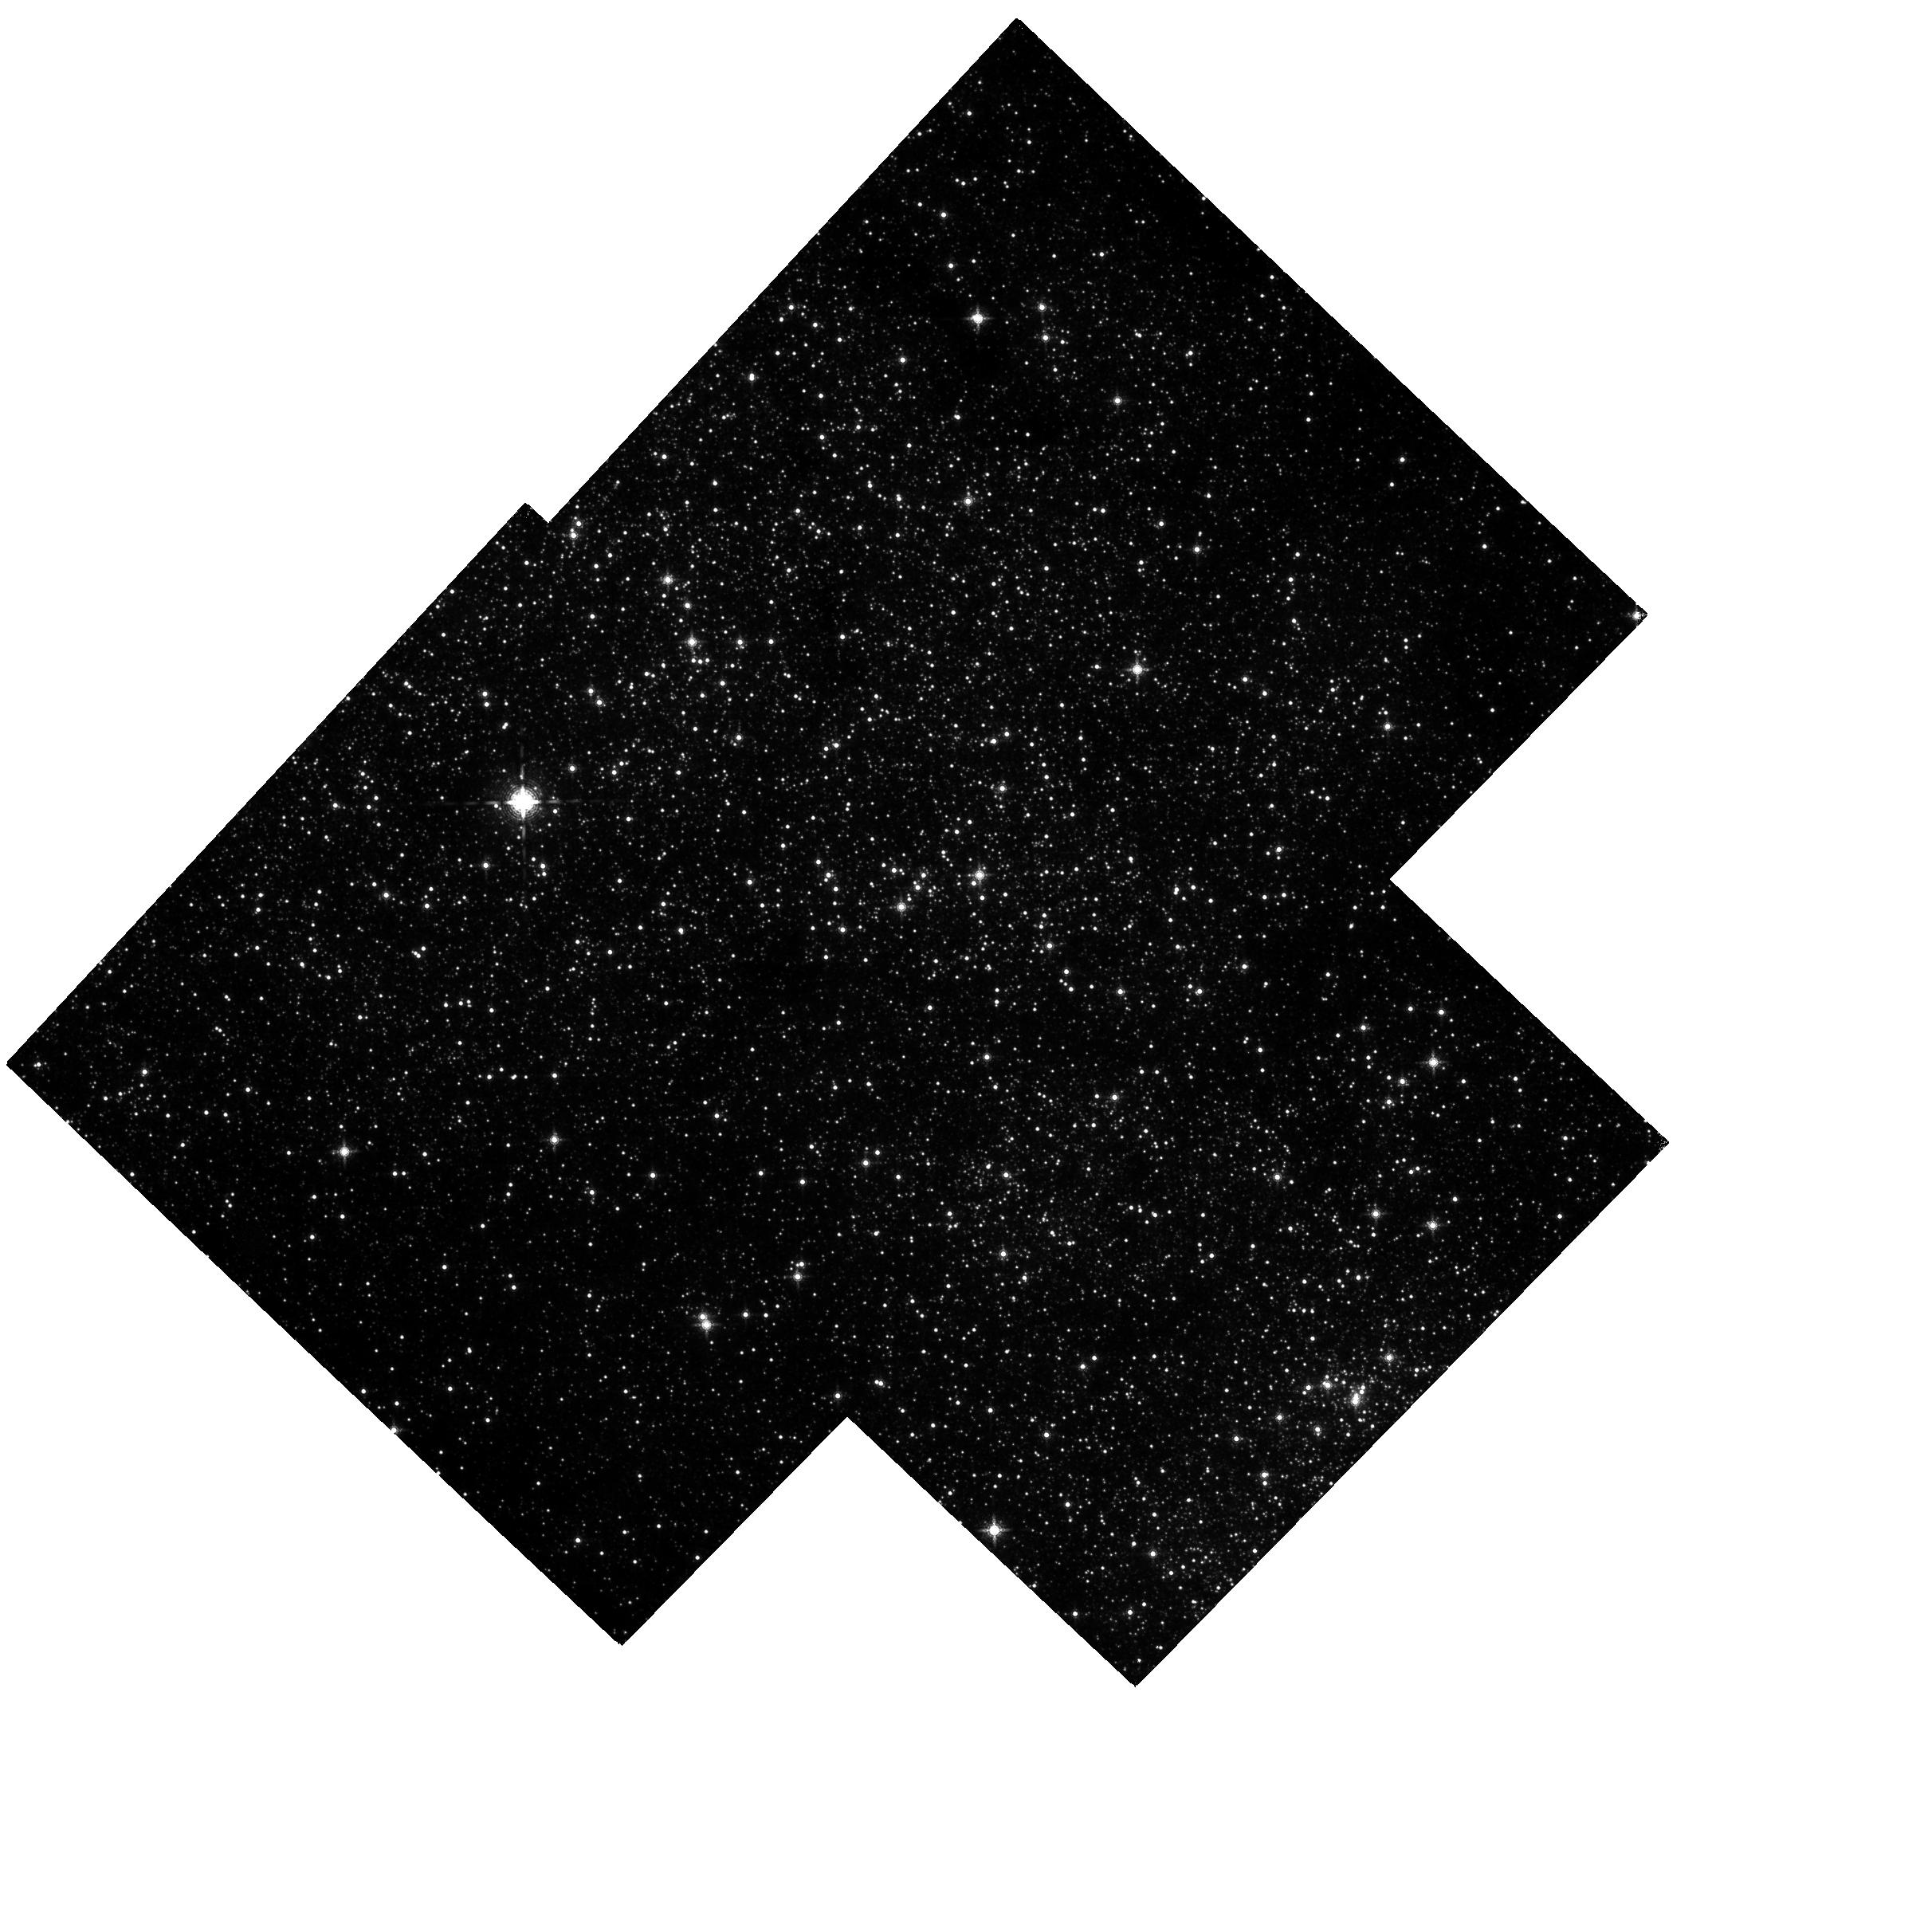
Target: MW-NSC-V38-COPY-1. Instrument: WFC3/IR. Filter: F153M. Exposure: 37 min. Observation ID: hst_12663_d1_wfc3_ir_f153m_ibped1

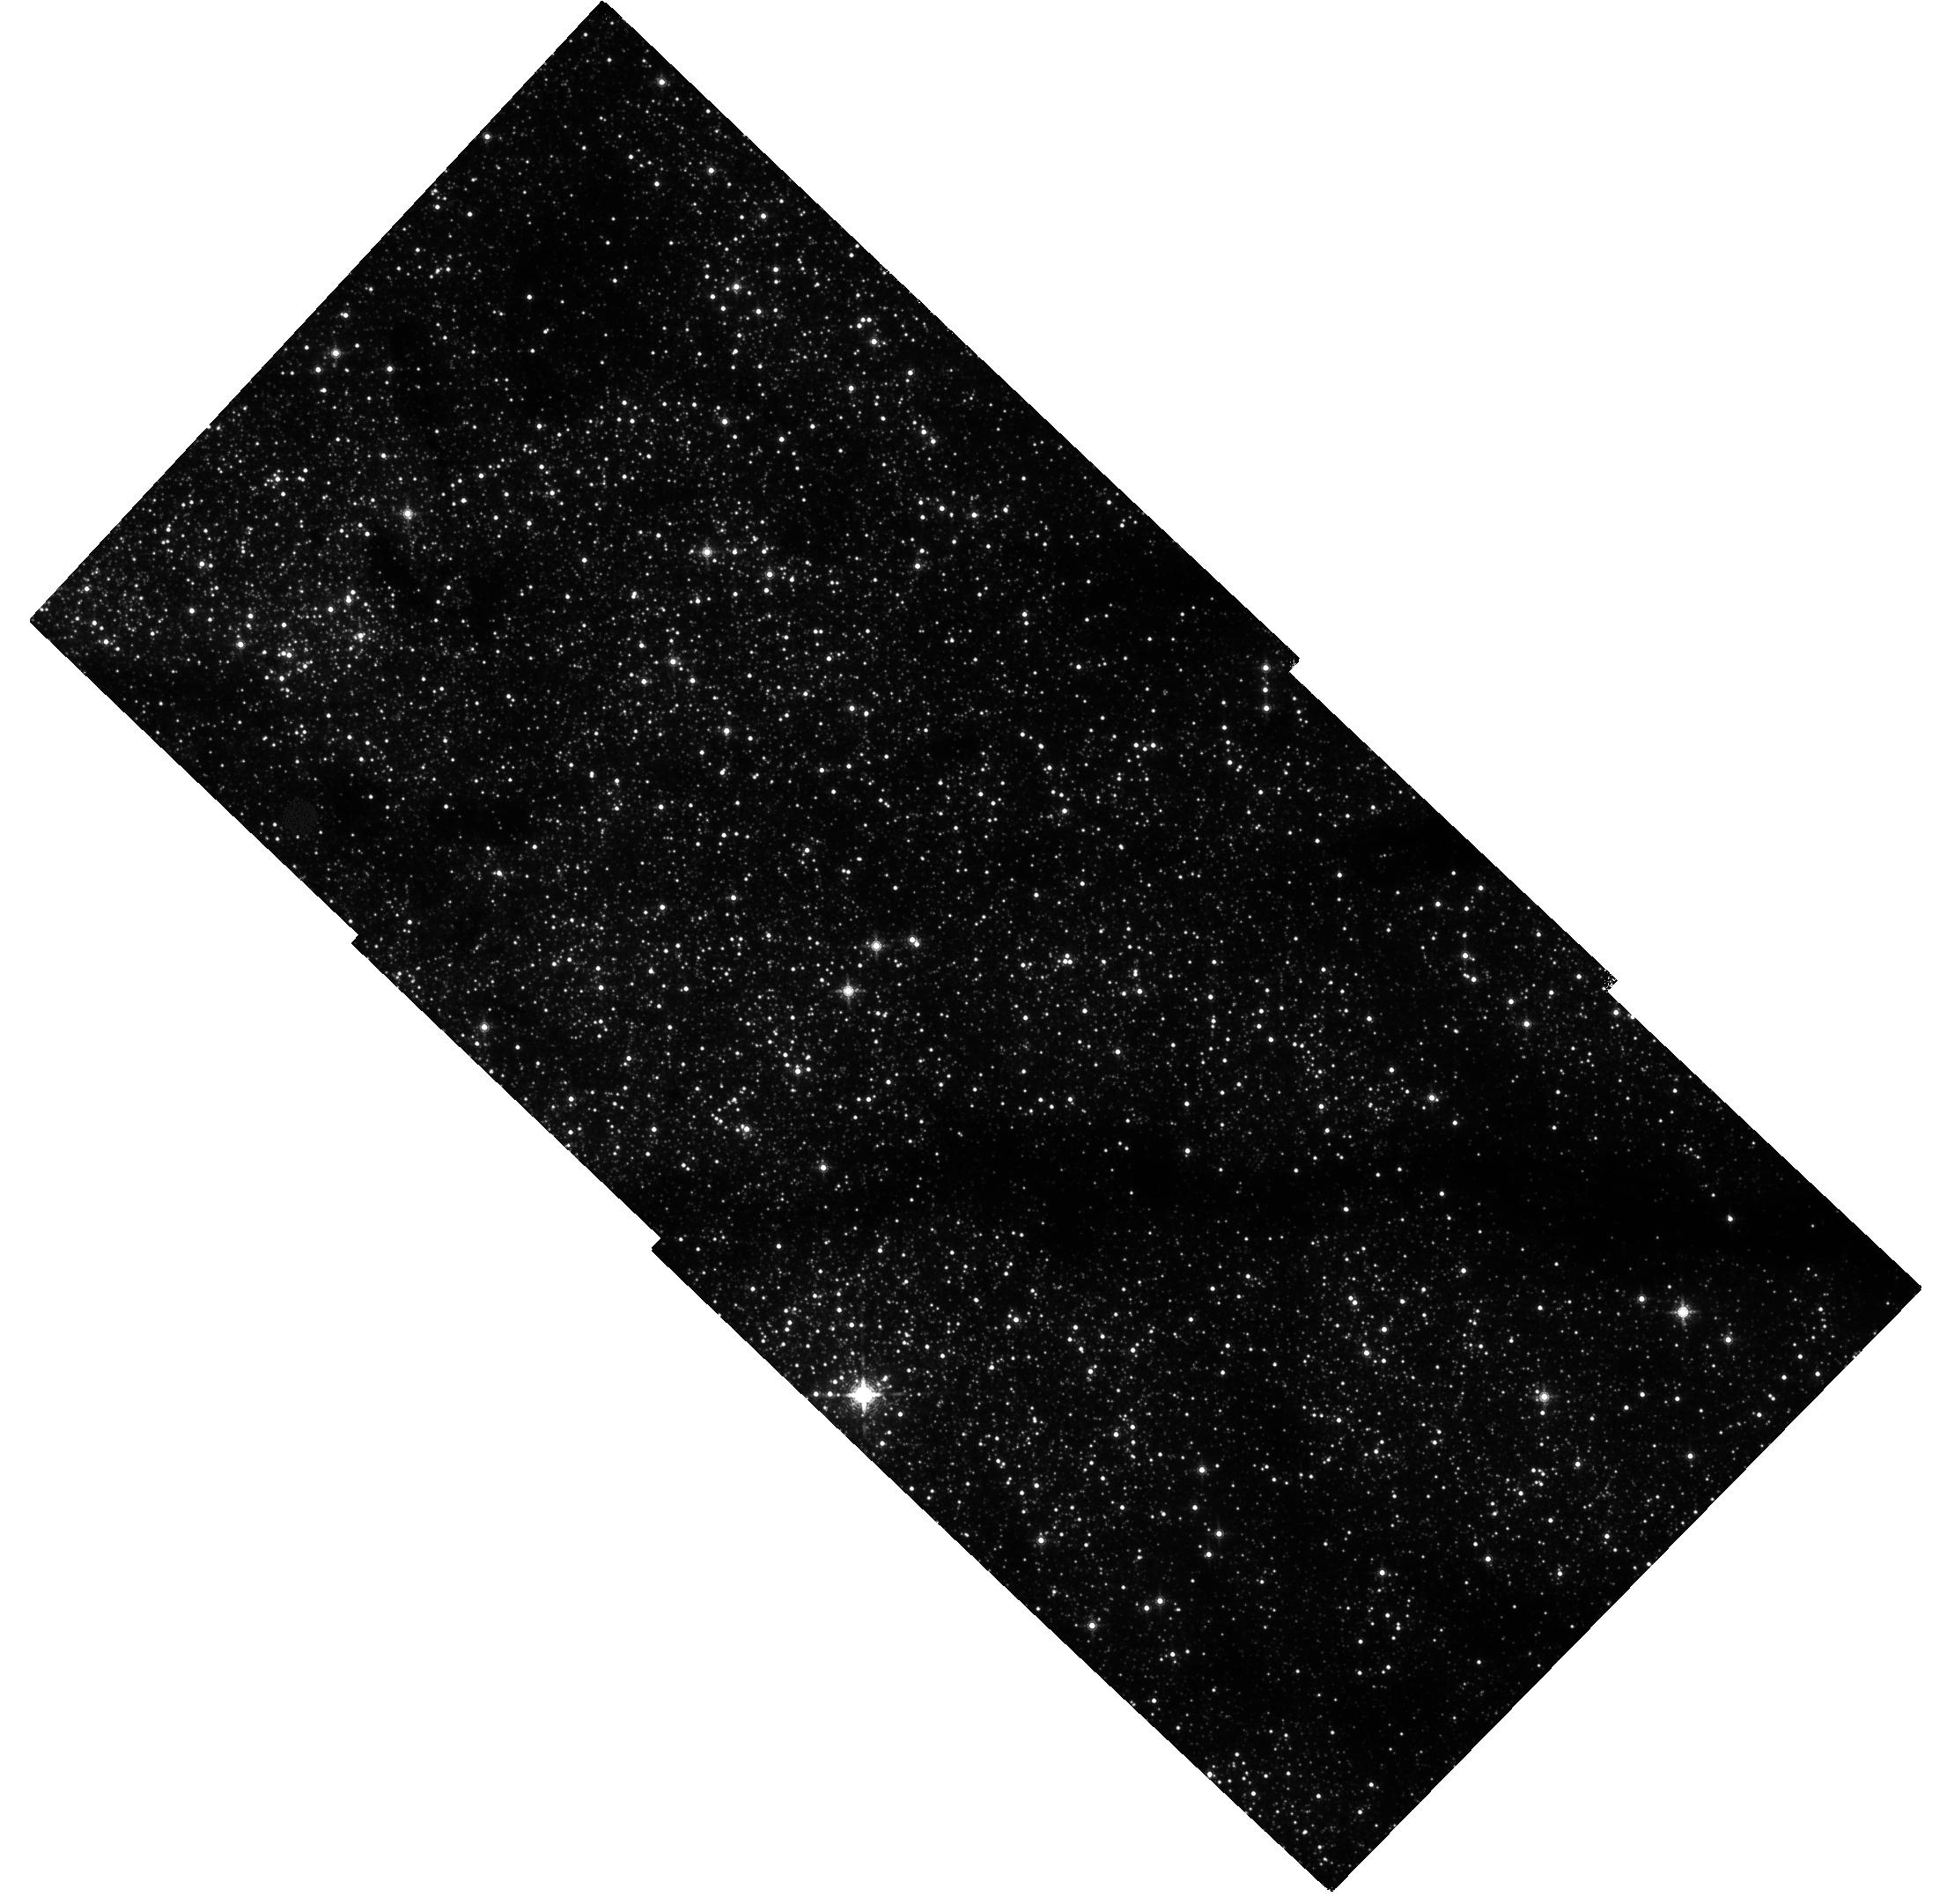
Target: MW-NSC-V43. Instrument: WFC3/IR. Filter: F153M. Exposure: 37 min. Observation ID: hst_12663_b1_wfc3_ir_f153m_ibpeb1

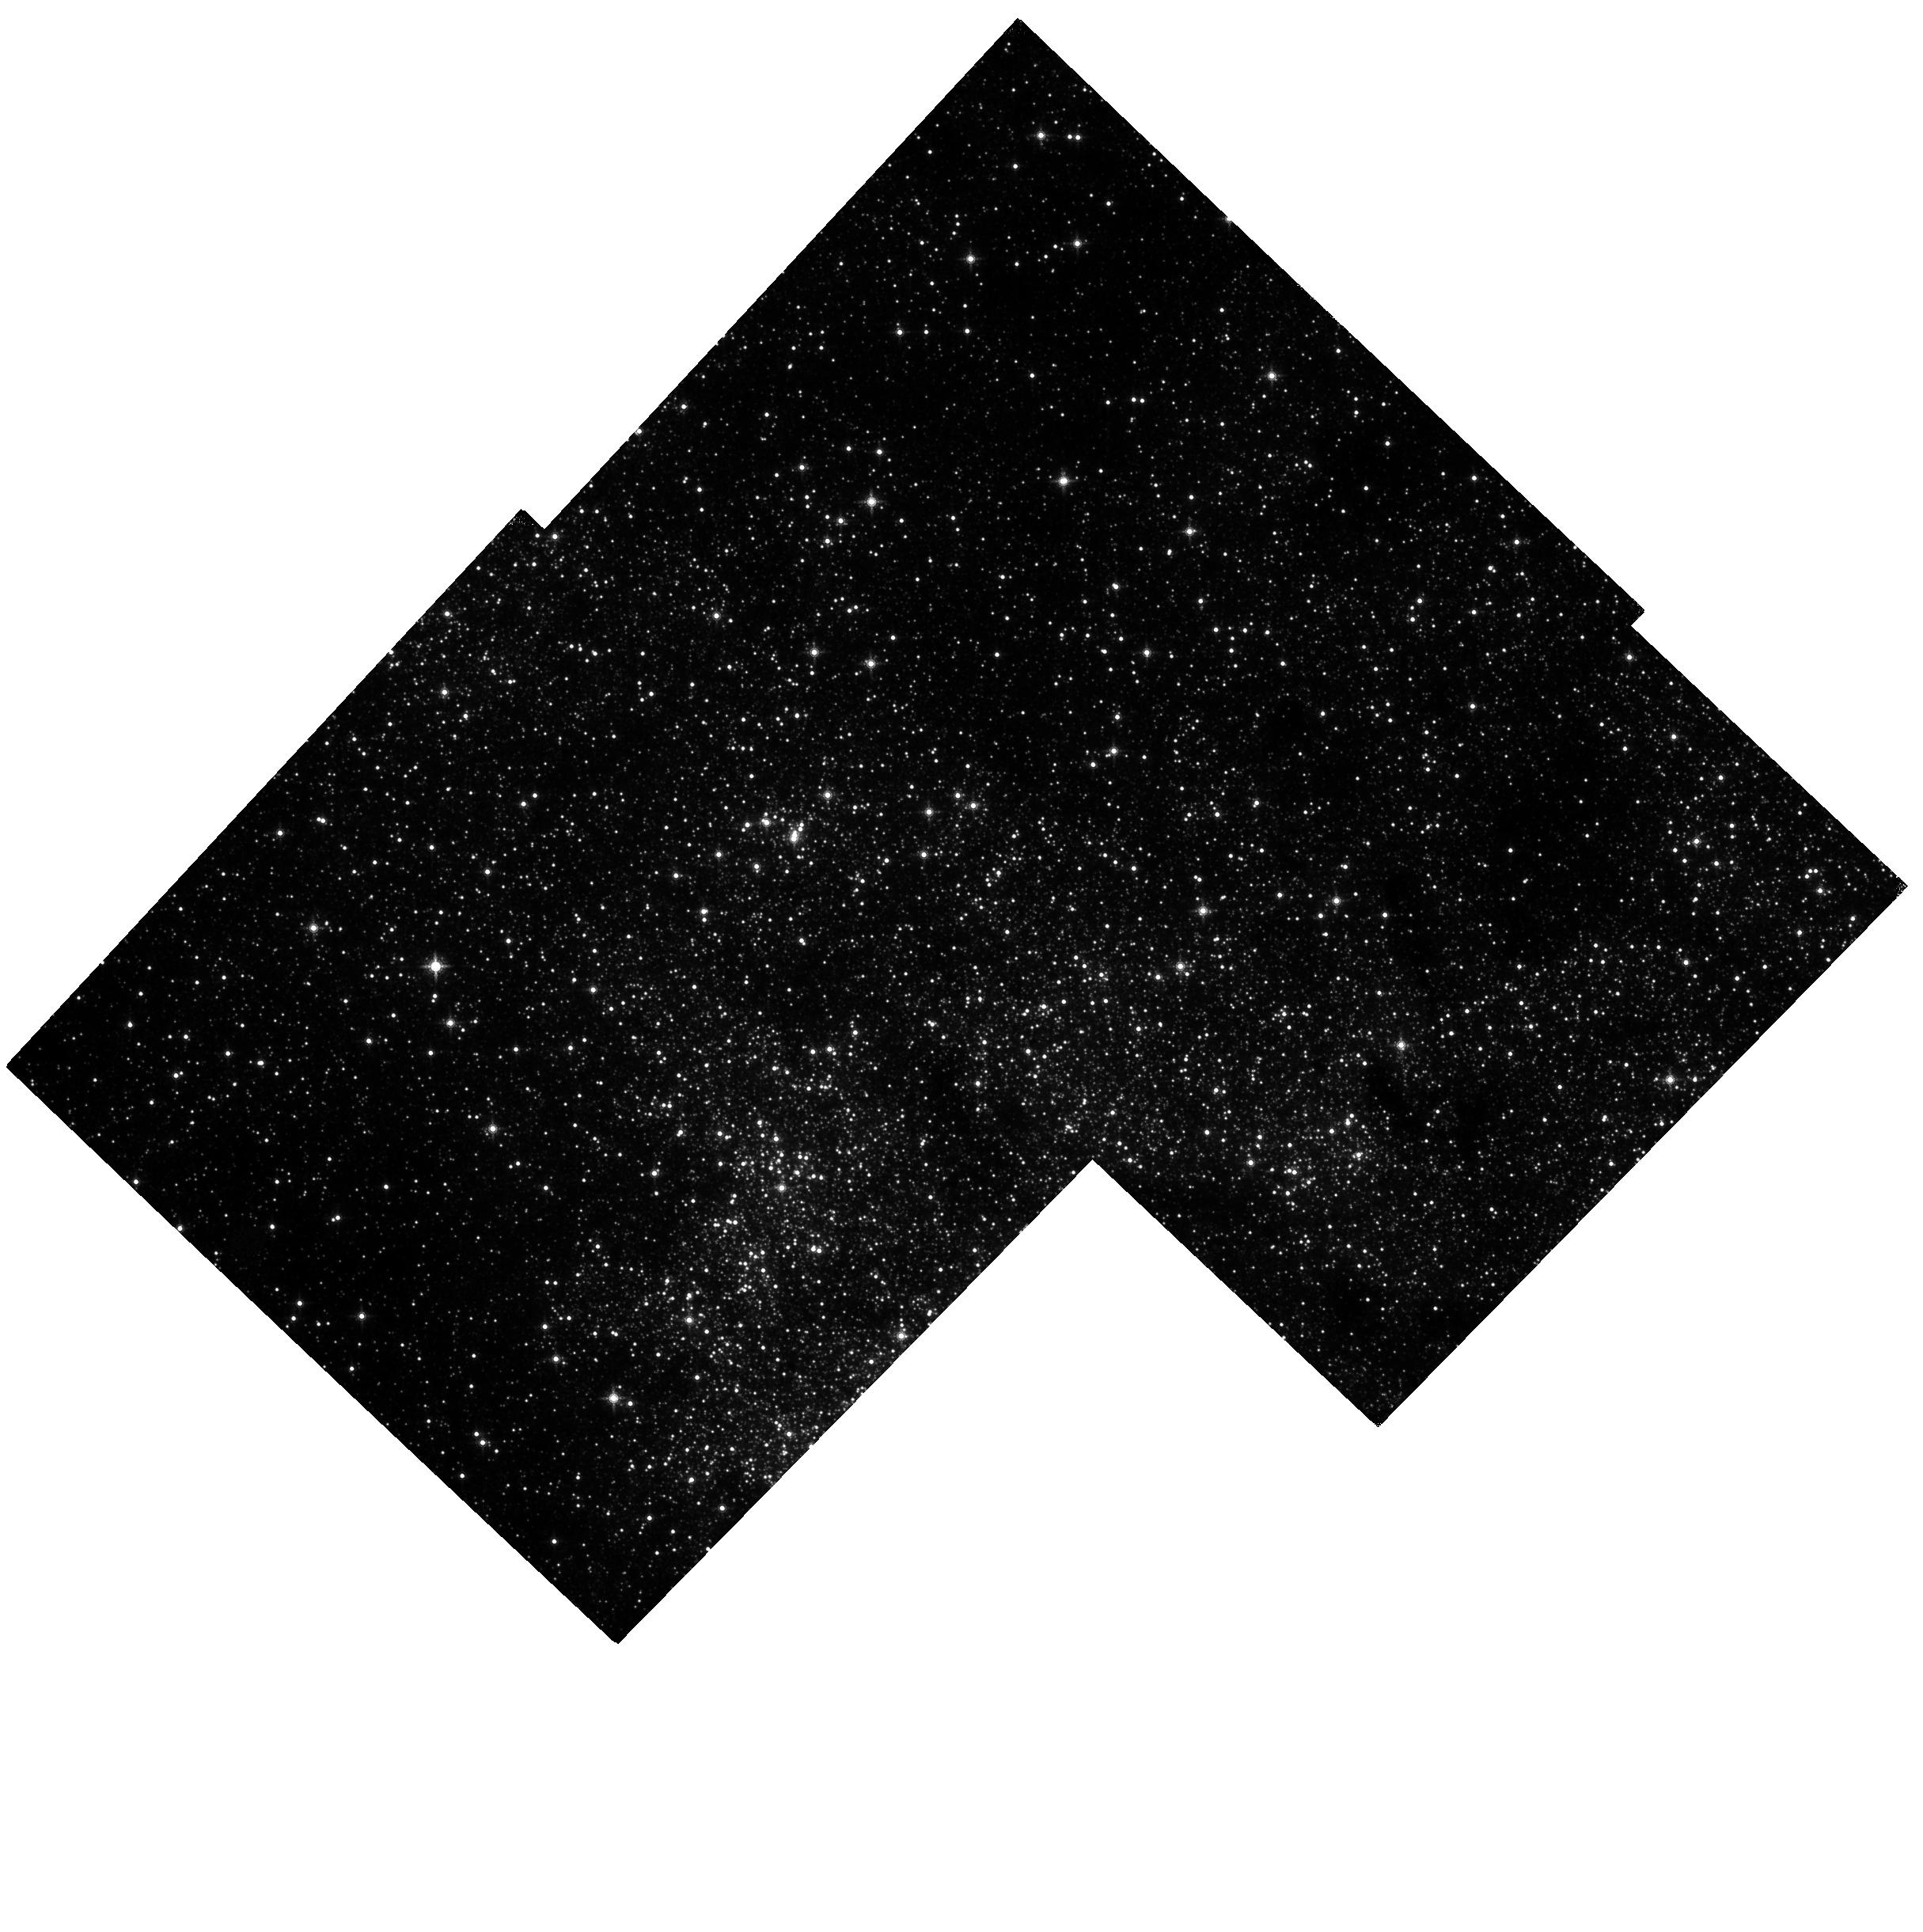
Target: MW-NSC-V38. Instrument: WFC3/IR. Filter: F153M. Exposure: 37 min. Observation ID: hst_12663_c1_wfc3_ir_f153m_ibpec1

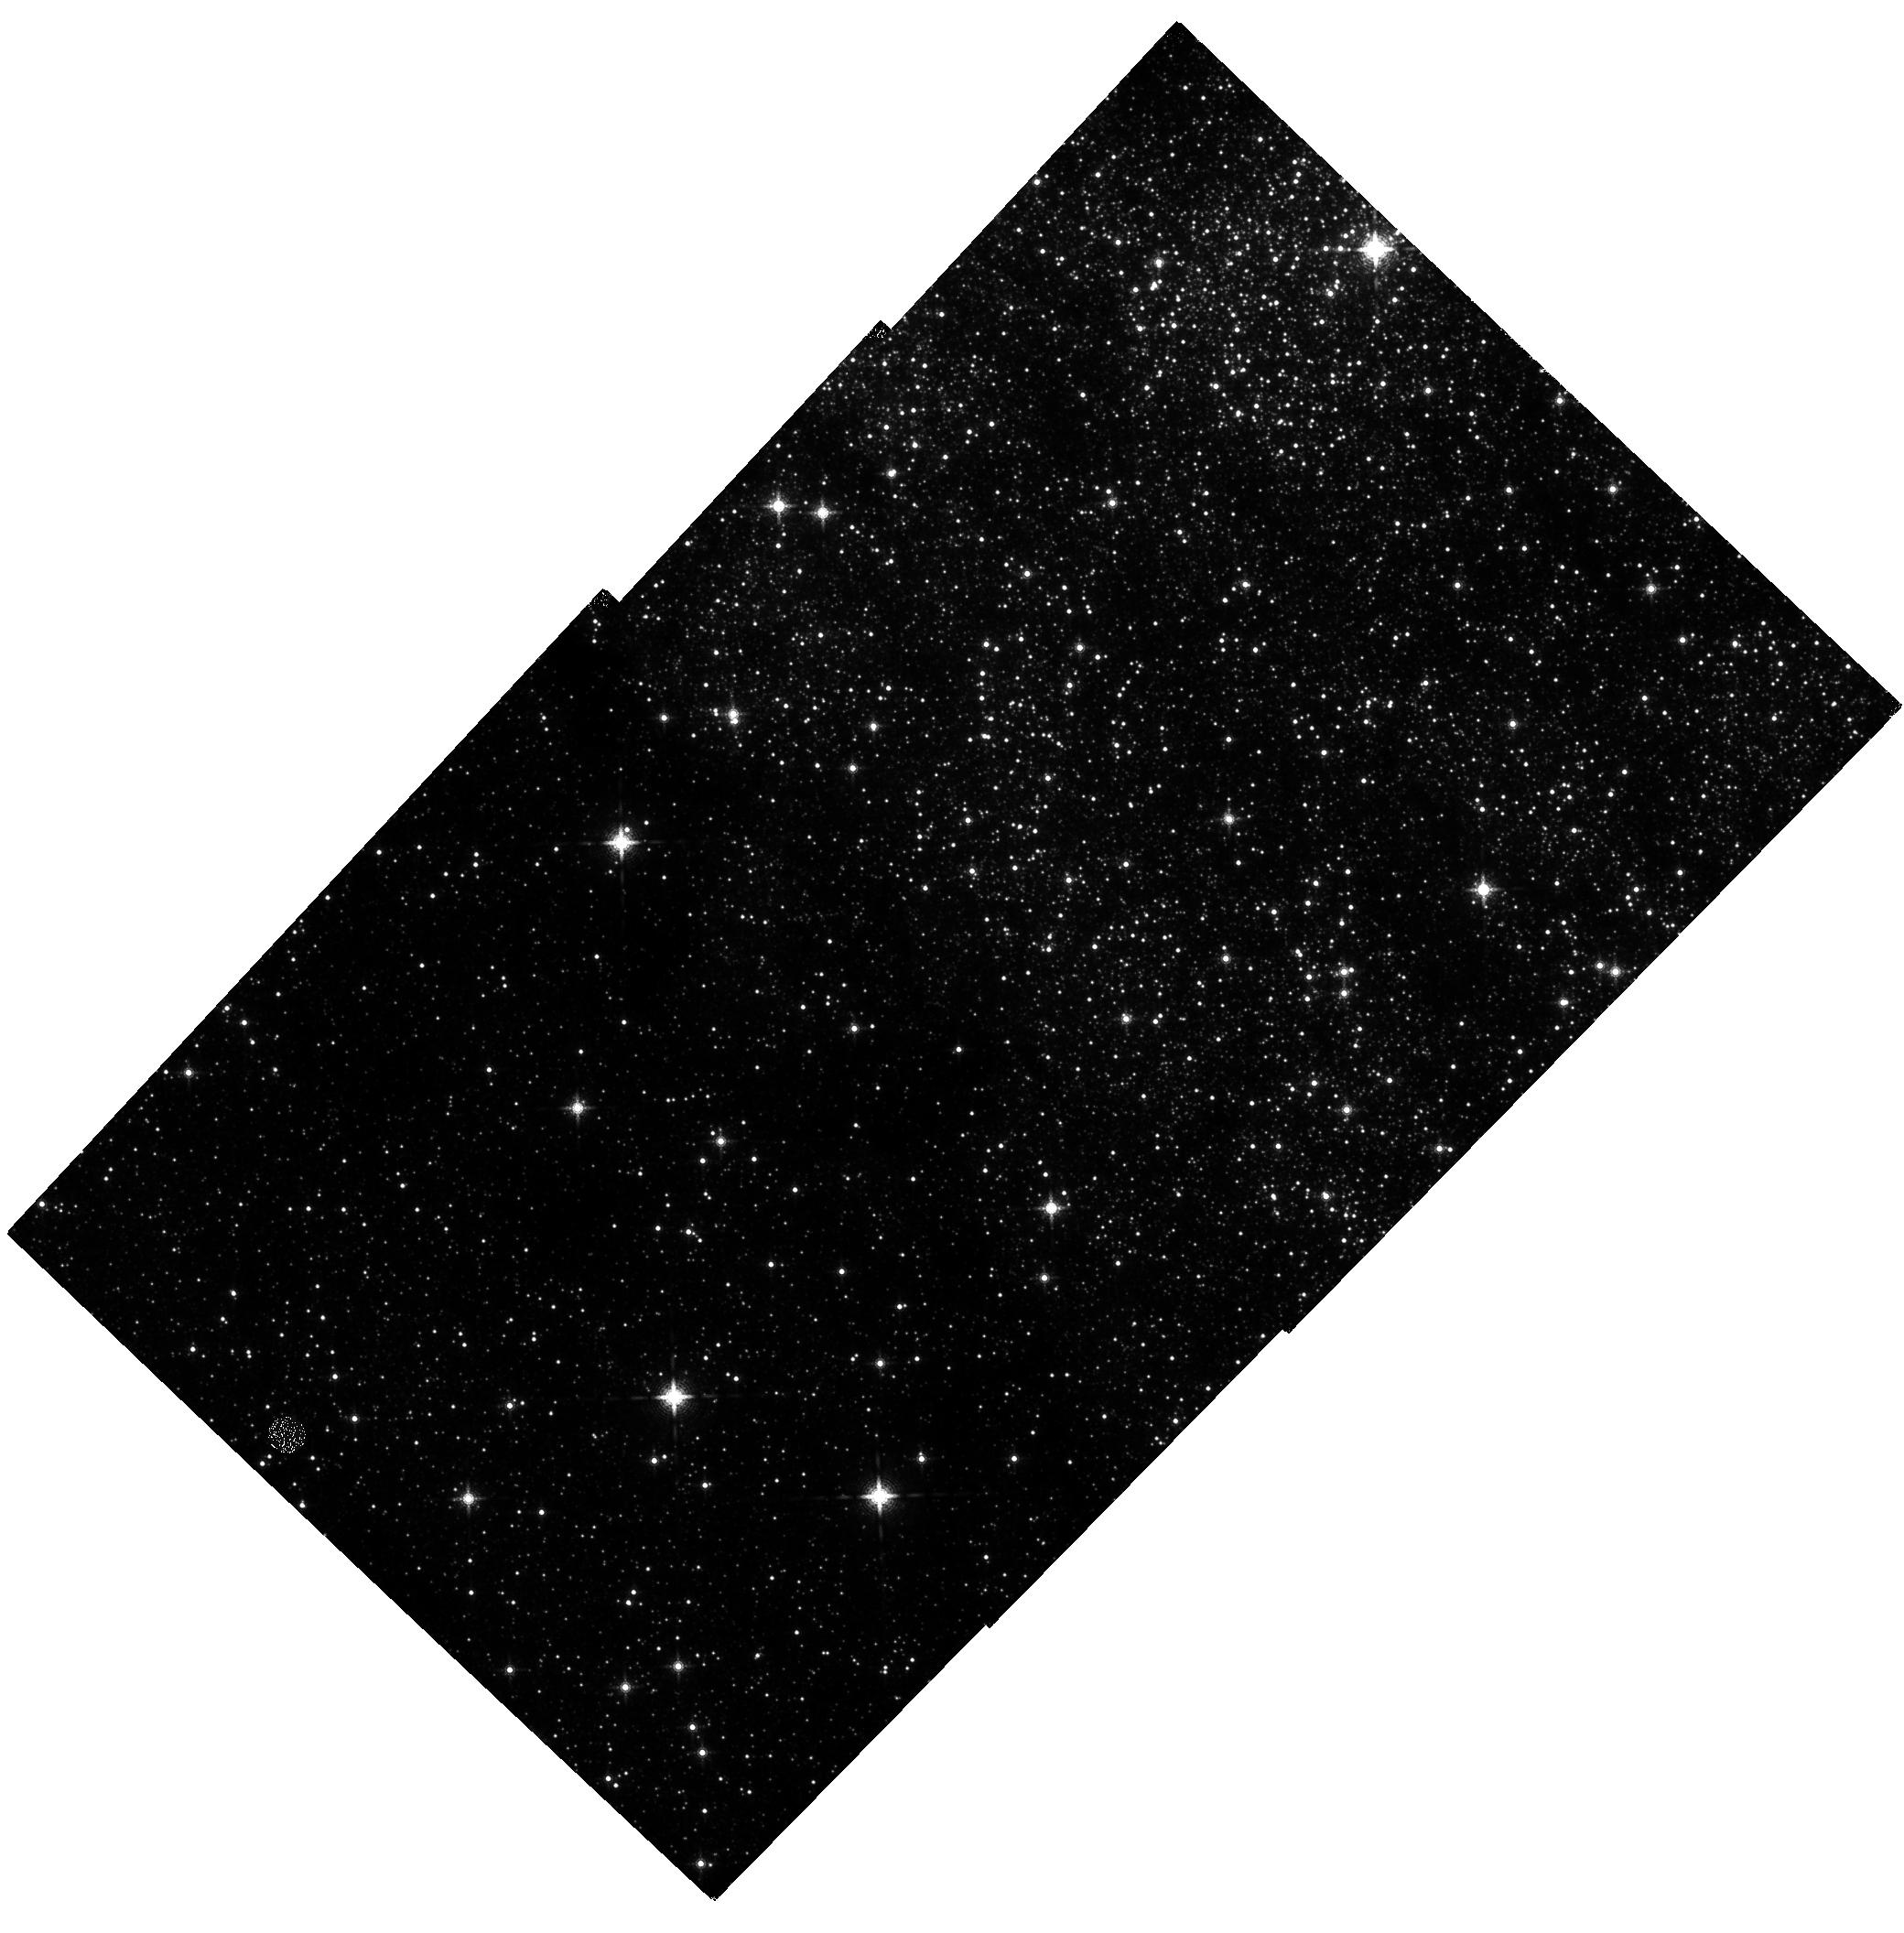
Target: MW-NSC-V37. Instrument: WFC3/IR. Filter: F153M. Exposure: 37 min. Observation ID: hst_12663_a1_wfc3_ir_f153m_ibpea1

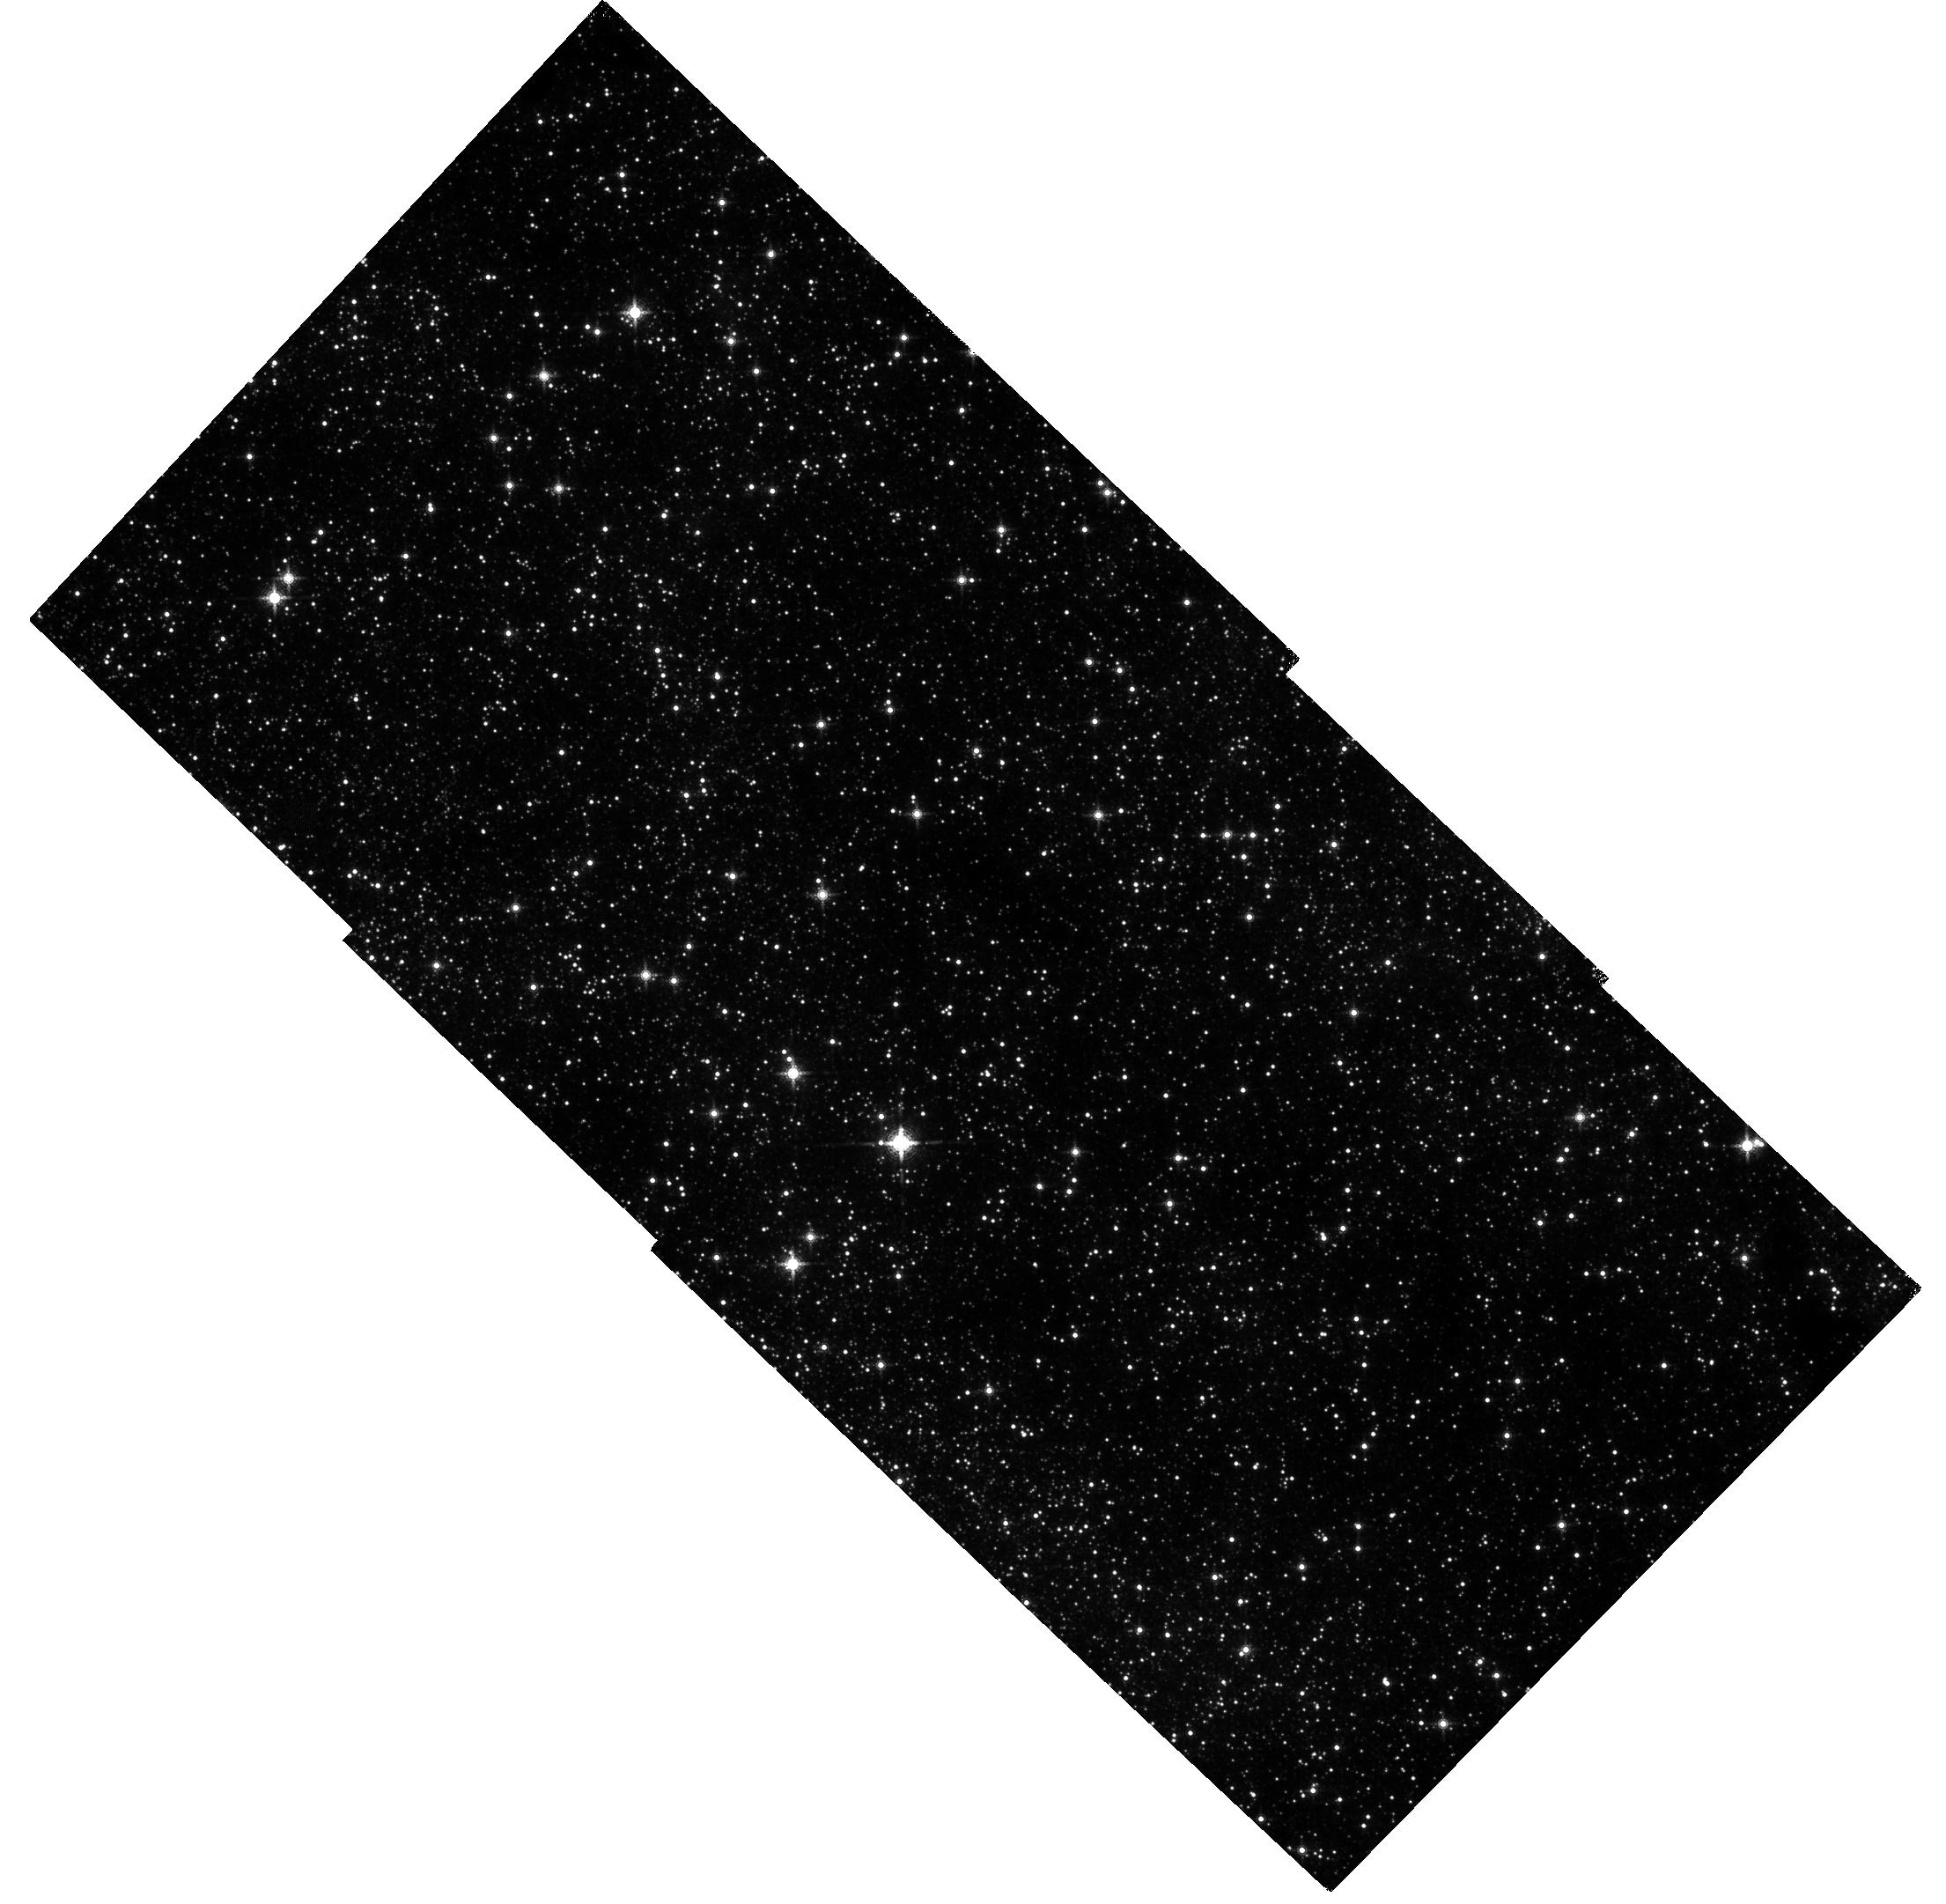
Target: MW-NSC-V36. Instrument: WFC3/IR. Filter: F153M. Exposure: 37 min. Observation ID: hst_12663_01_wfc3_ir_f153m_ibpe01

Measuring the physical properties of the Milky Way nuclear star cluster with proper motions (PI: Do, Tuan)

Nuclear star clusters have been proposed as a byproduct of galaxy formation, analogous to supermassive black holes, because their mass scales with host galaxy properties in a similar way as the (M_bh-sigma) and (M_bh-M_bulge) relationships. While the nuclear star cluster at the center of the Milky Way offers us an opportunity to study such a system with a level of detail not possible in external galaxies, this potential has not been realized due to the impracticality in obtaining wide-field, high angular resolution, and high precision kinematic measurements from the ground. We propose to use WFC3 on HST to measure, for the first time, the proper motions of stars out beyond the half-light radius of the cluster (~7 pc). These observations will allow us to derive three fundamental properties of the cluster that have been poorly constrained in the past: (1) the total mass, (2) the distribution of mass, and (3) the rotational signature of the cluster. The underlying mass distribution and total mass are requirements for placing the Milky Way nucleus in context with galaxy scaling relationships. The rotational profile will provide constraints on the origin of the nuclear star cluster, offering perhaps a physical explanation for the link between supermassive black holes and nuclear star clusters.